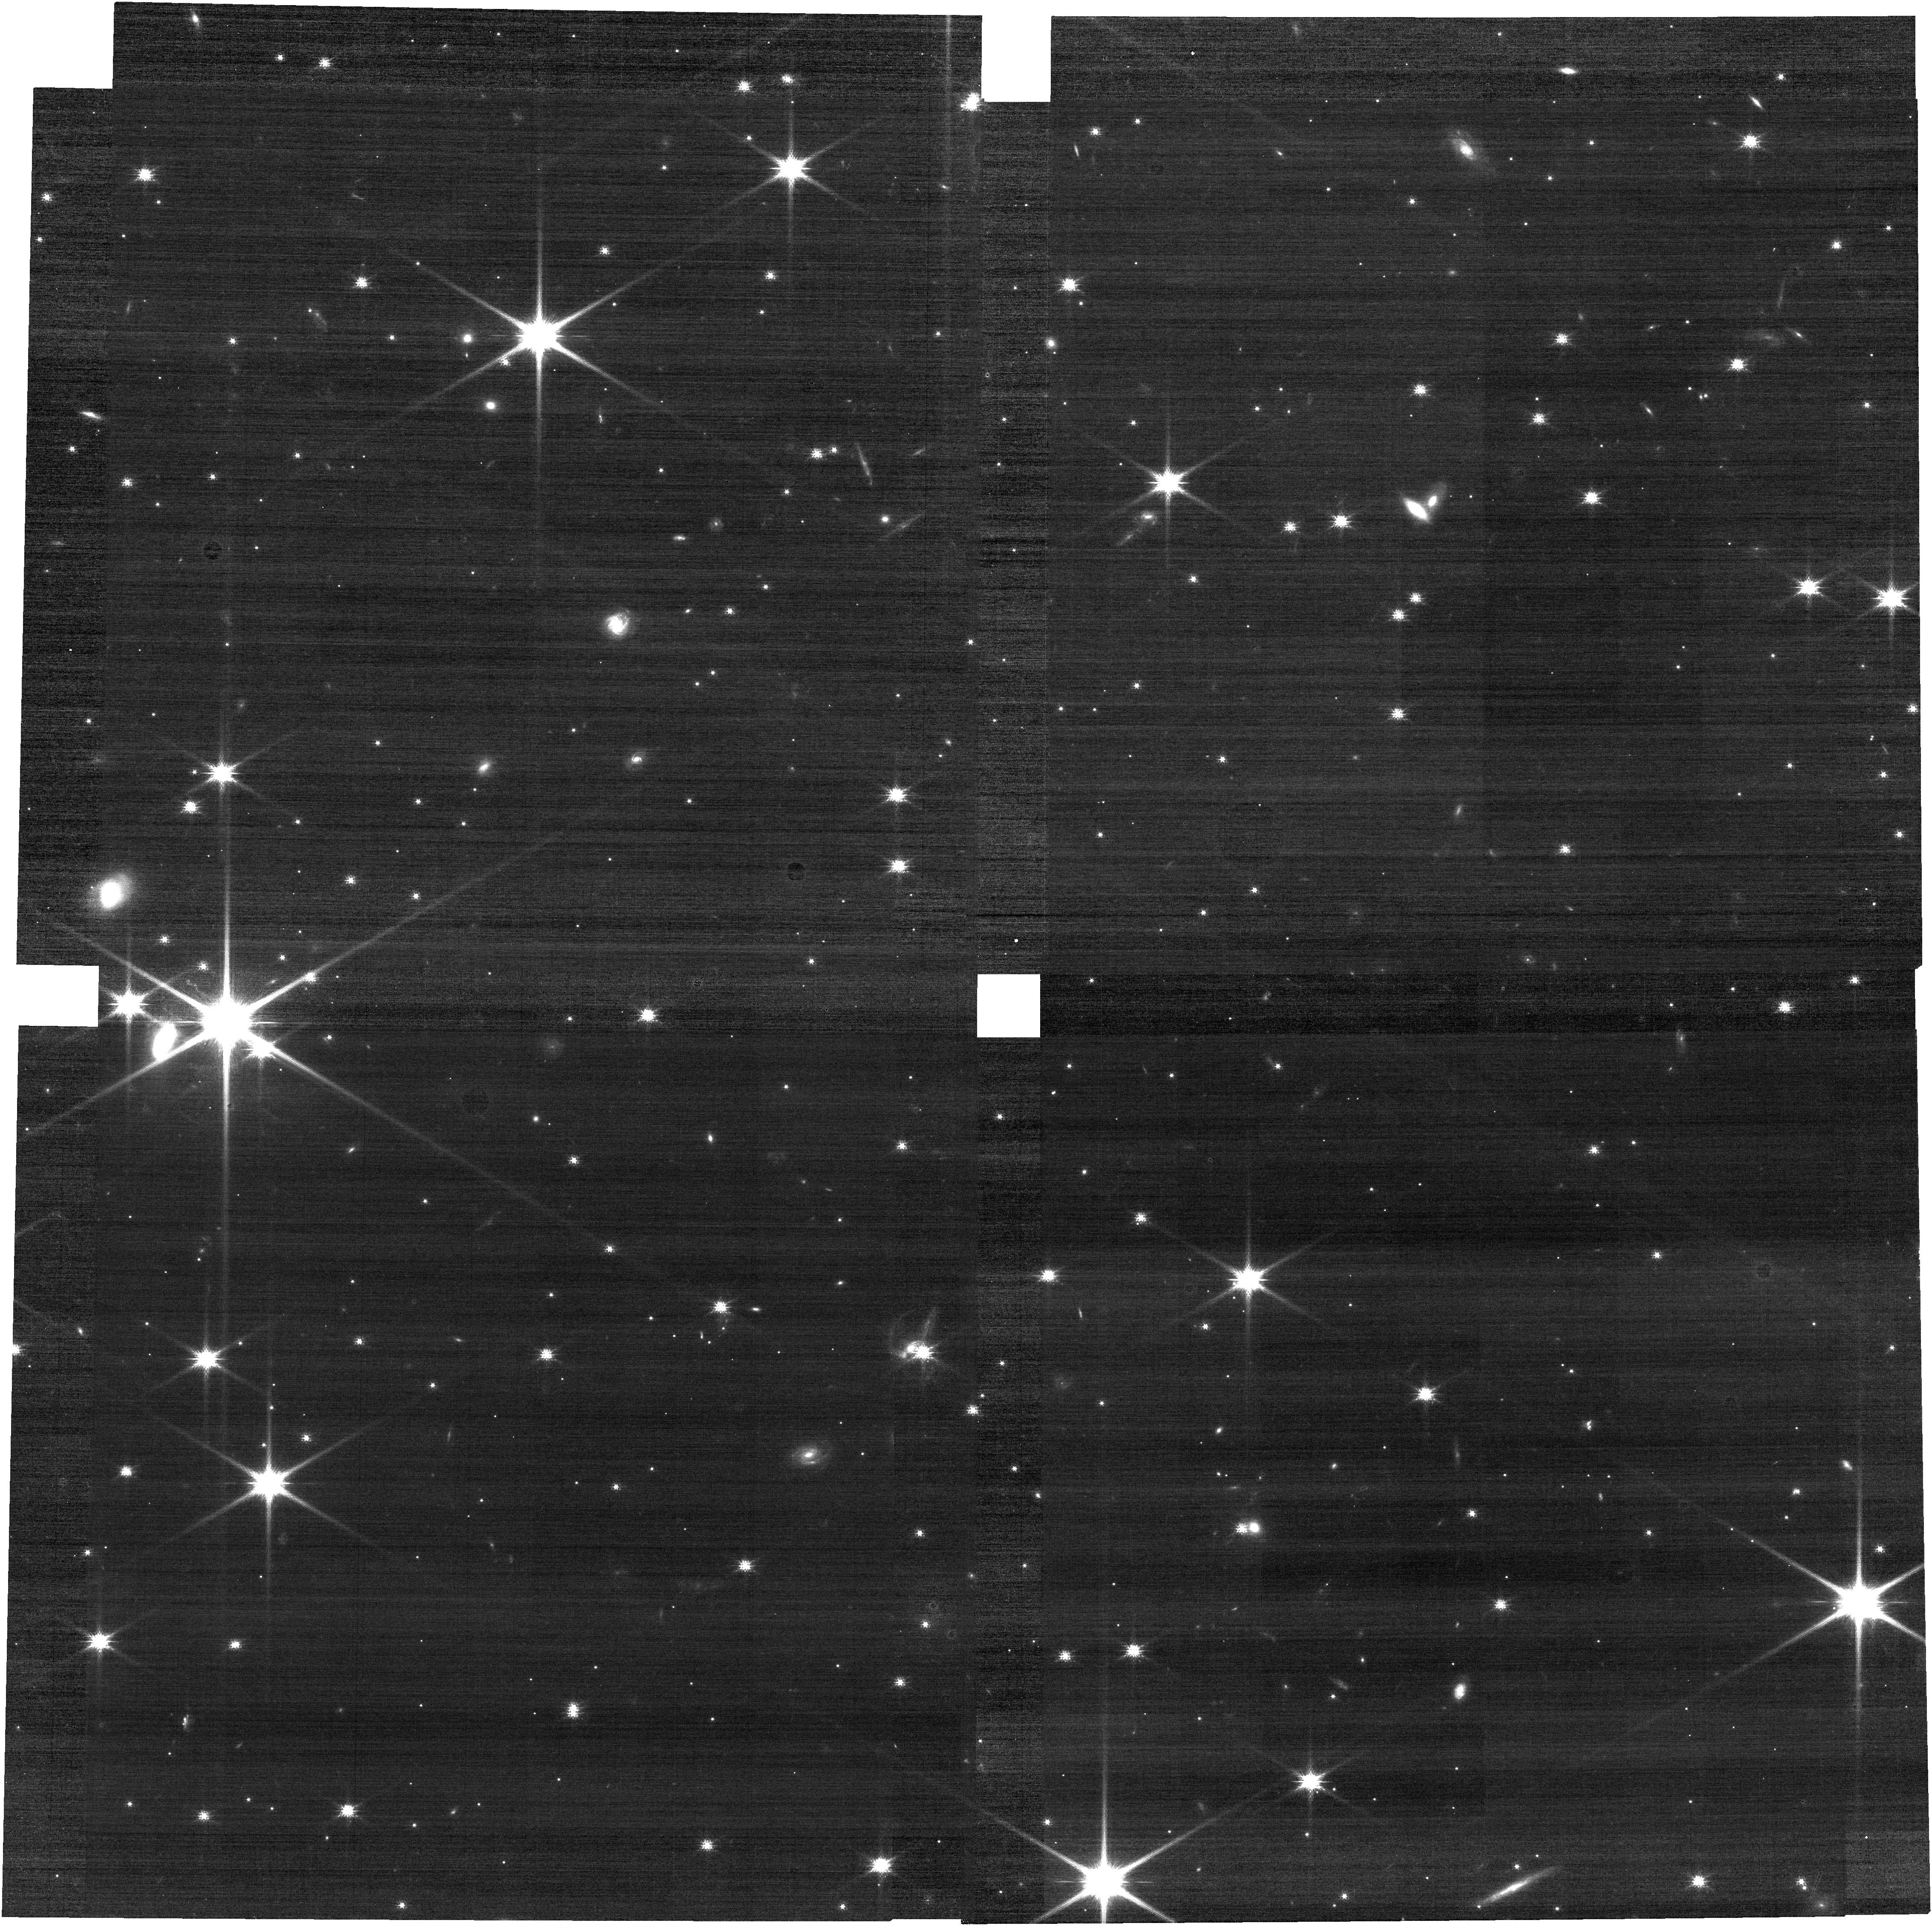
Target: SN-ZWICKY
Instrument: NIRCAM
Filter: F115W
Exposure: 8 min
Observation ID: jw02905-o002_t001_nircam_clear-f115w

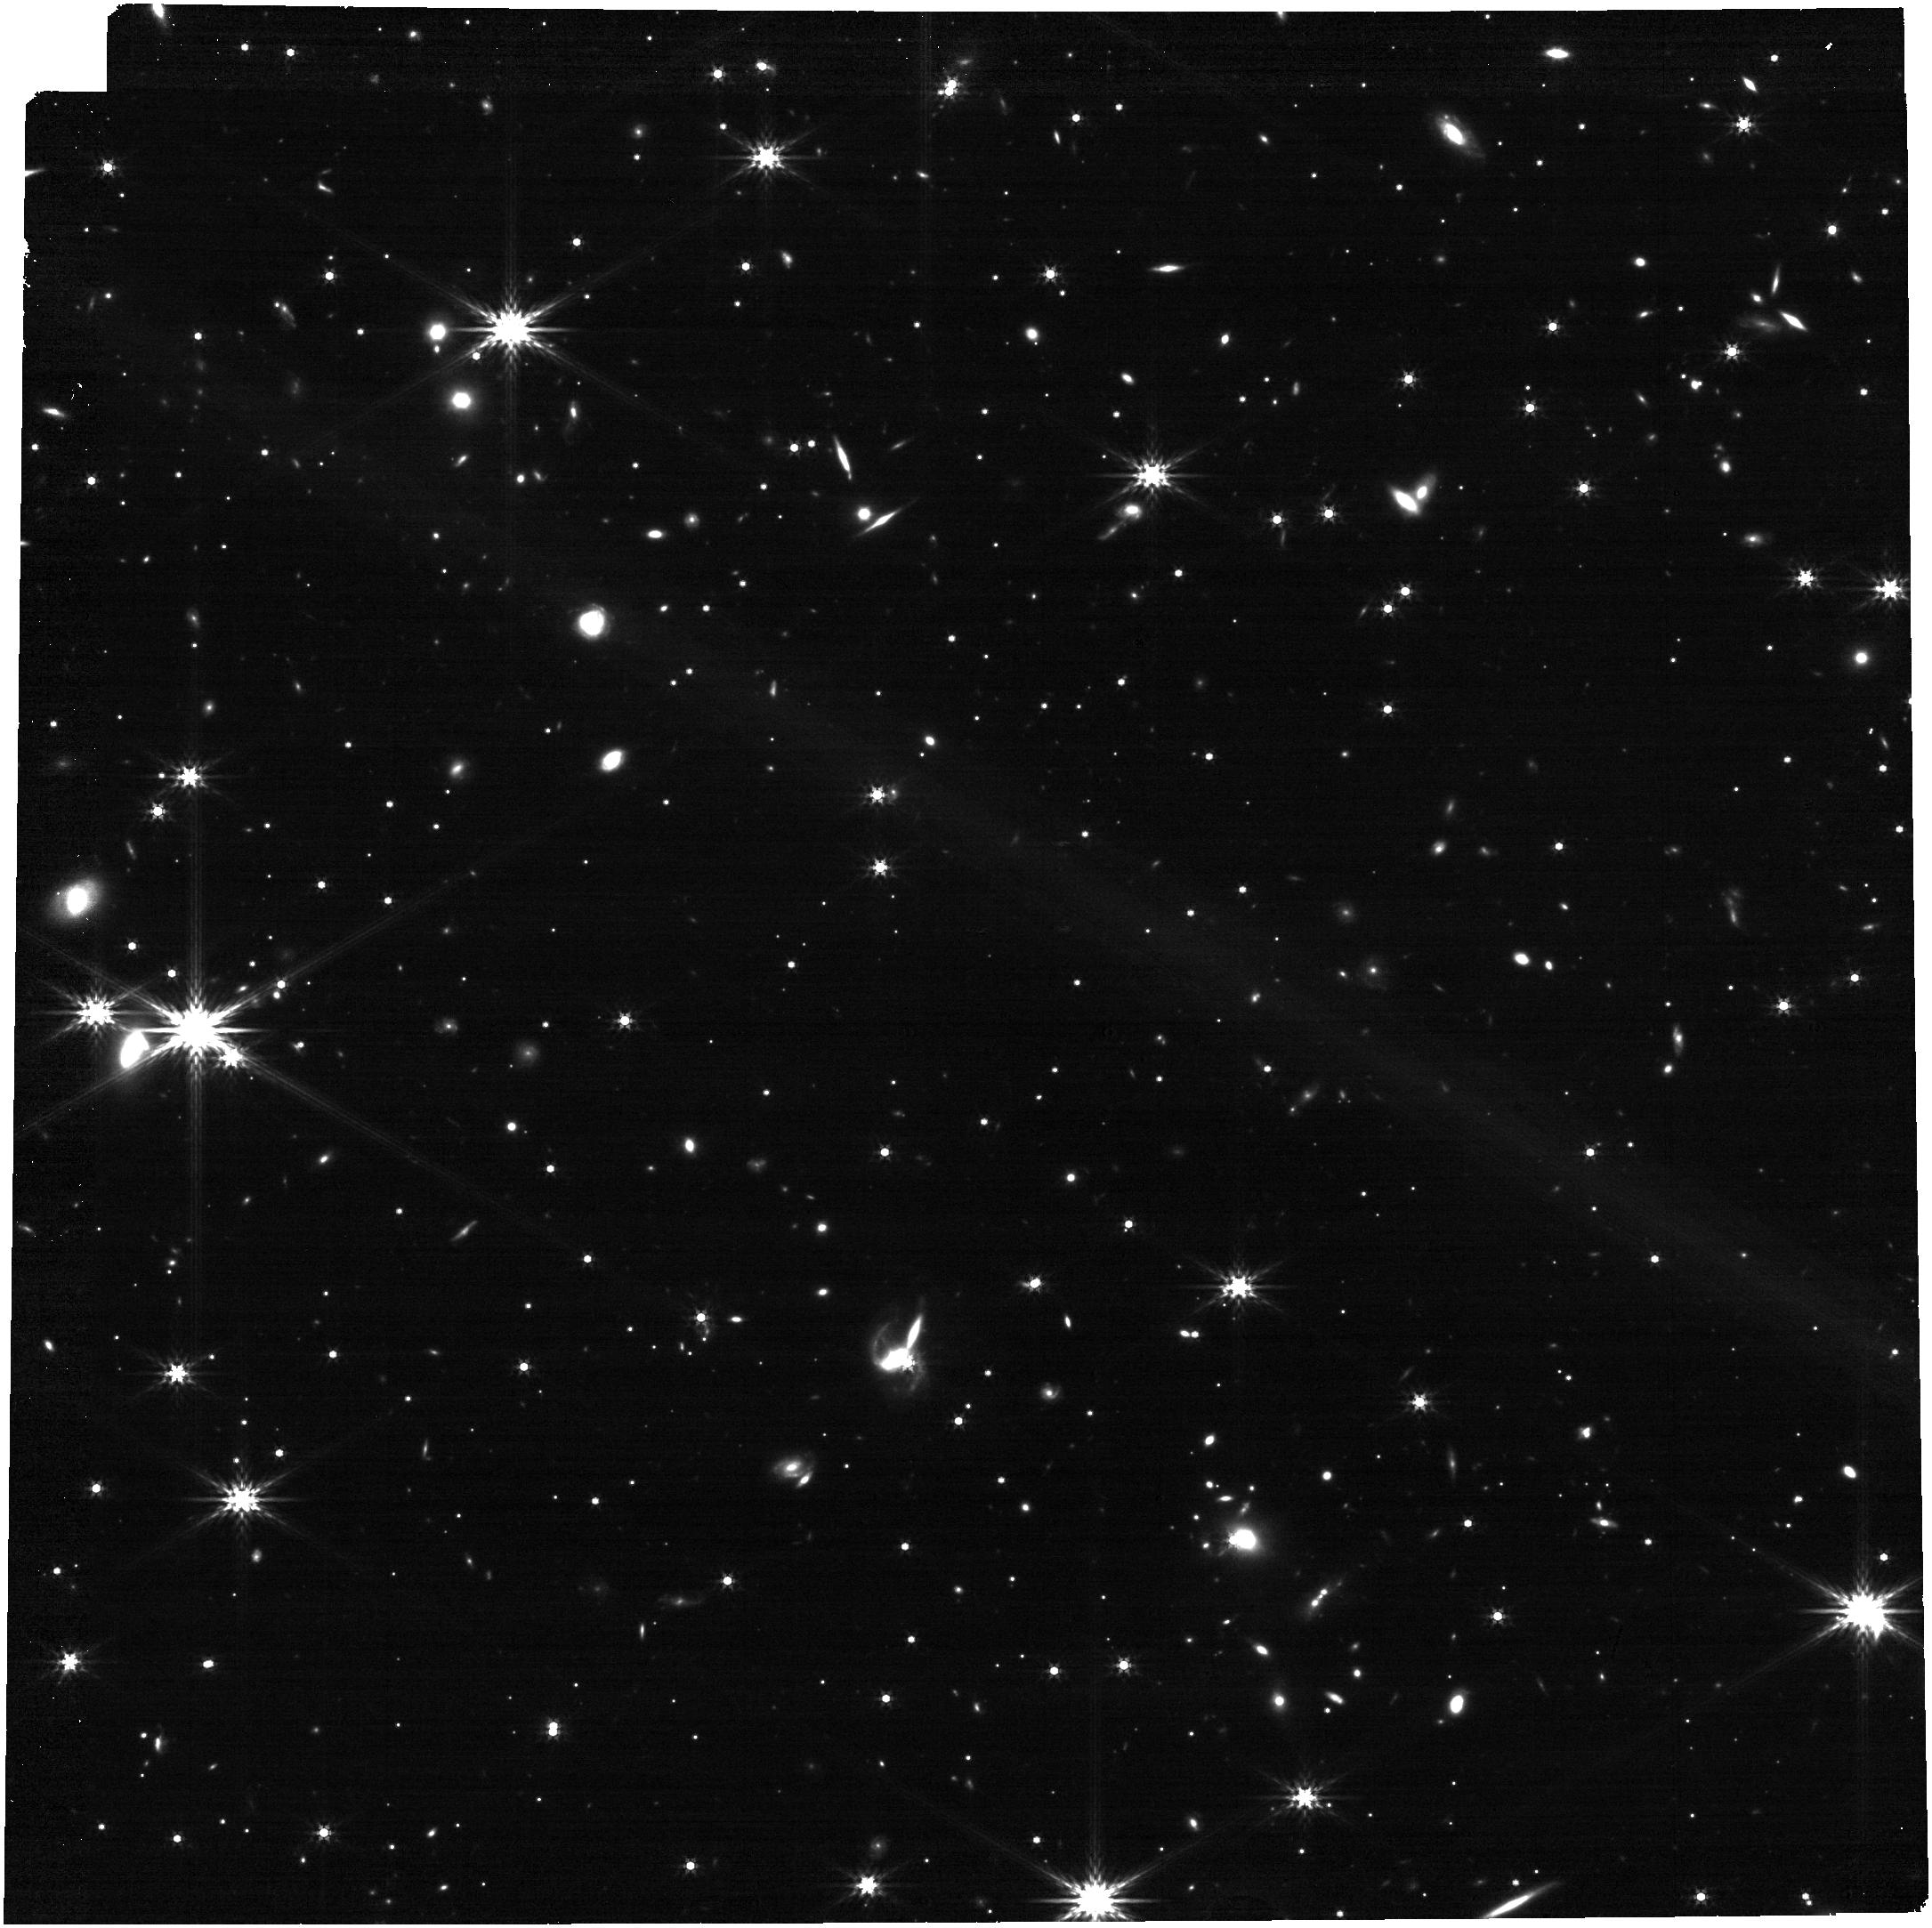
Target: SN-ZWICKY
Instrument: NIRCAM
Filter: F356W
Exposure: 8 min
Observation ID: jw02905-o002_t001_nircam_clear-f356w

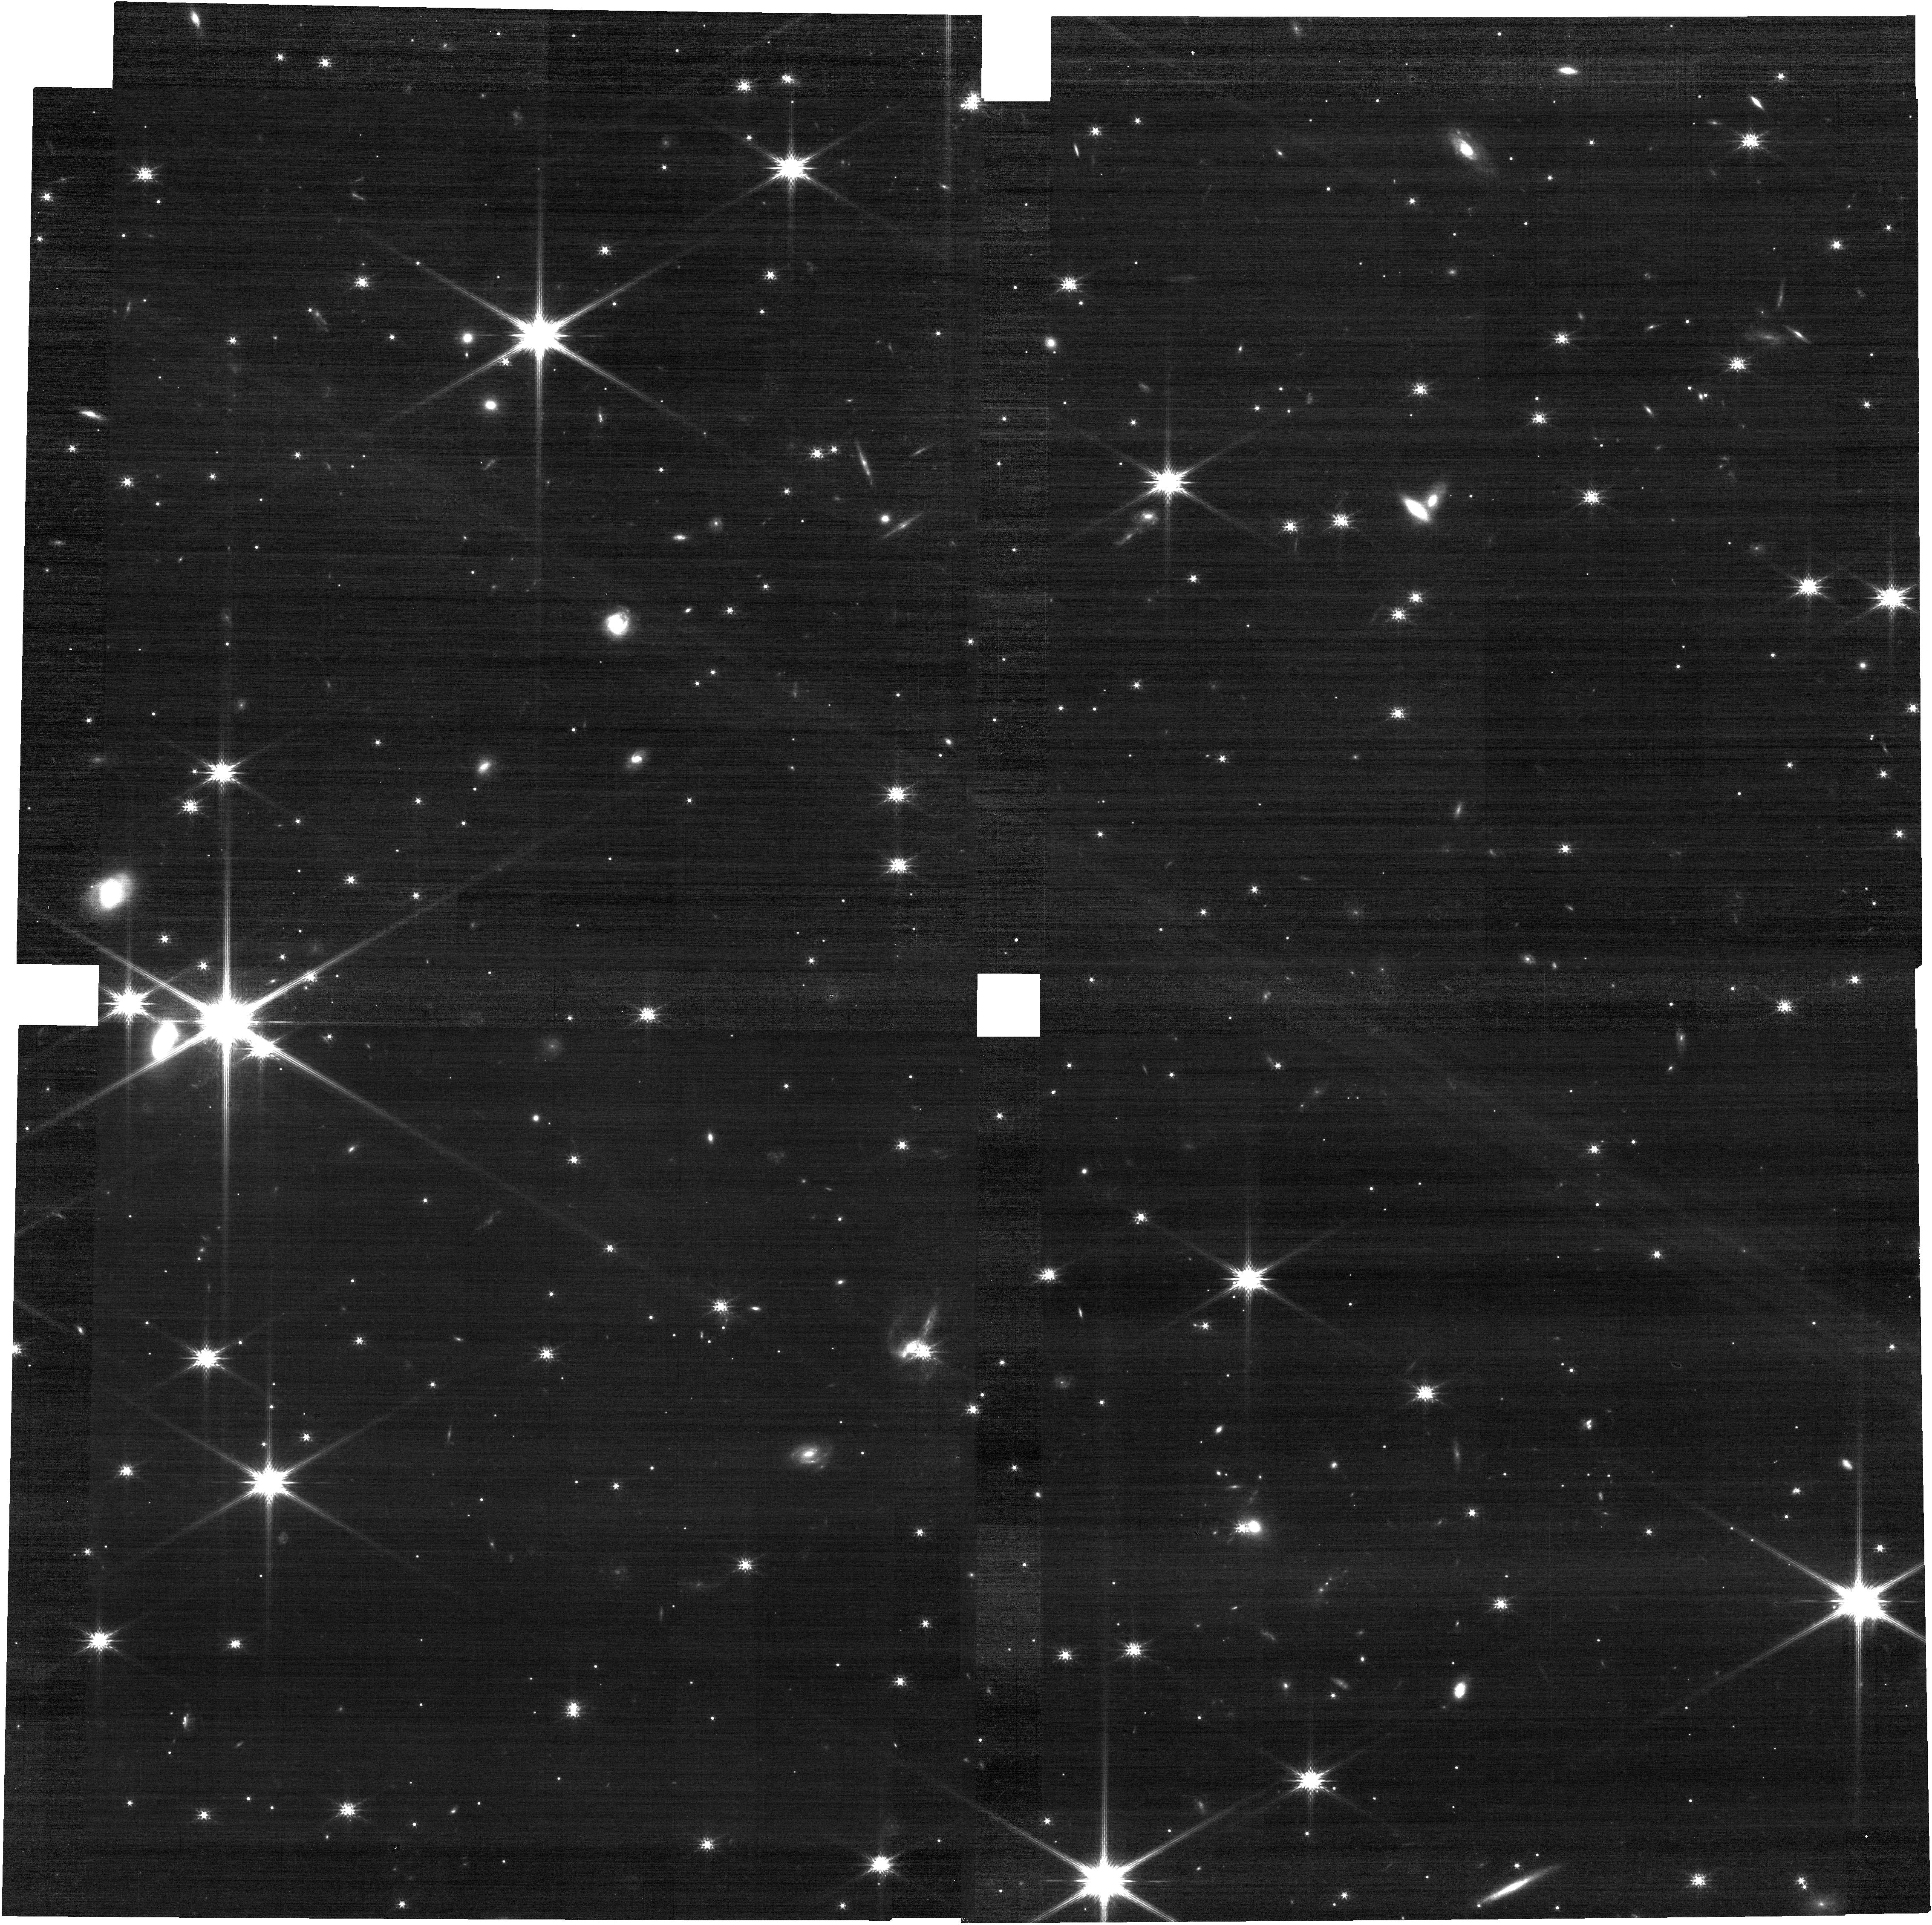
Target: SN-ZWICKY
Instrument: NIRCAM
Filter: F150W
Exposure: 8 min
Observation ID: jw02905-o002_t001_nircam_clear-f150w

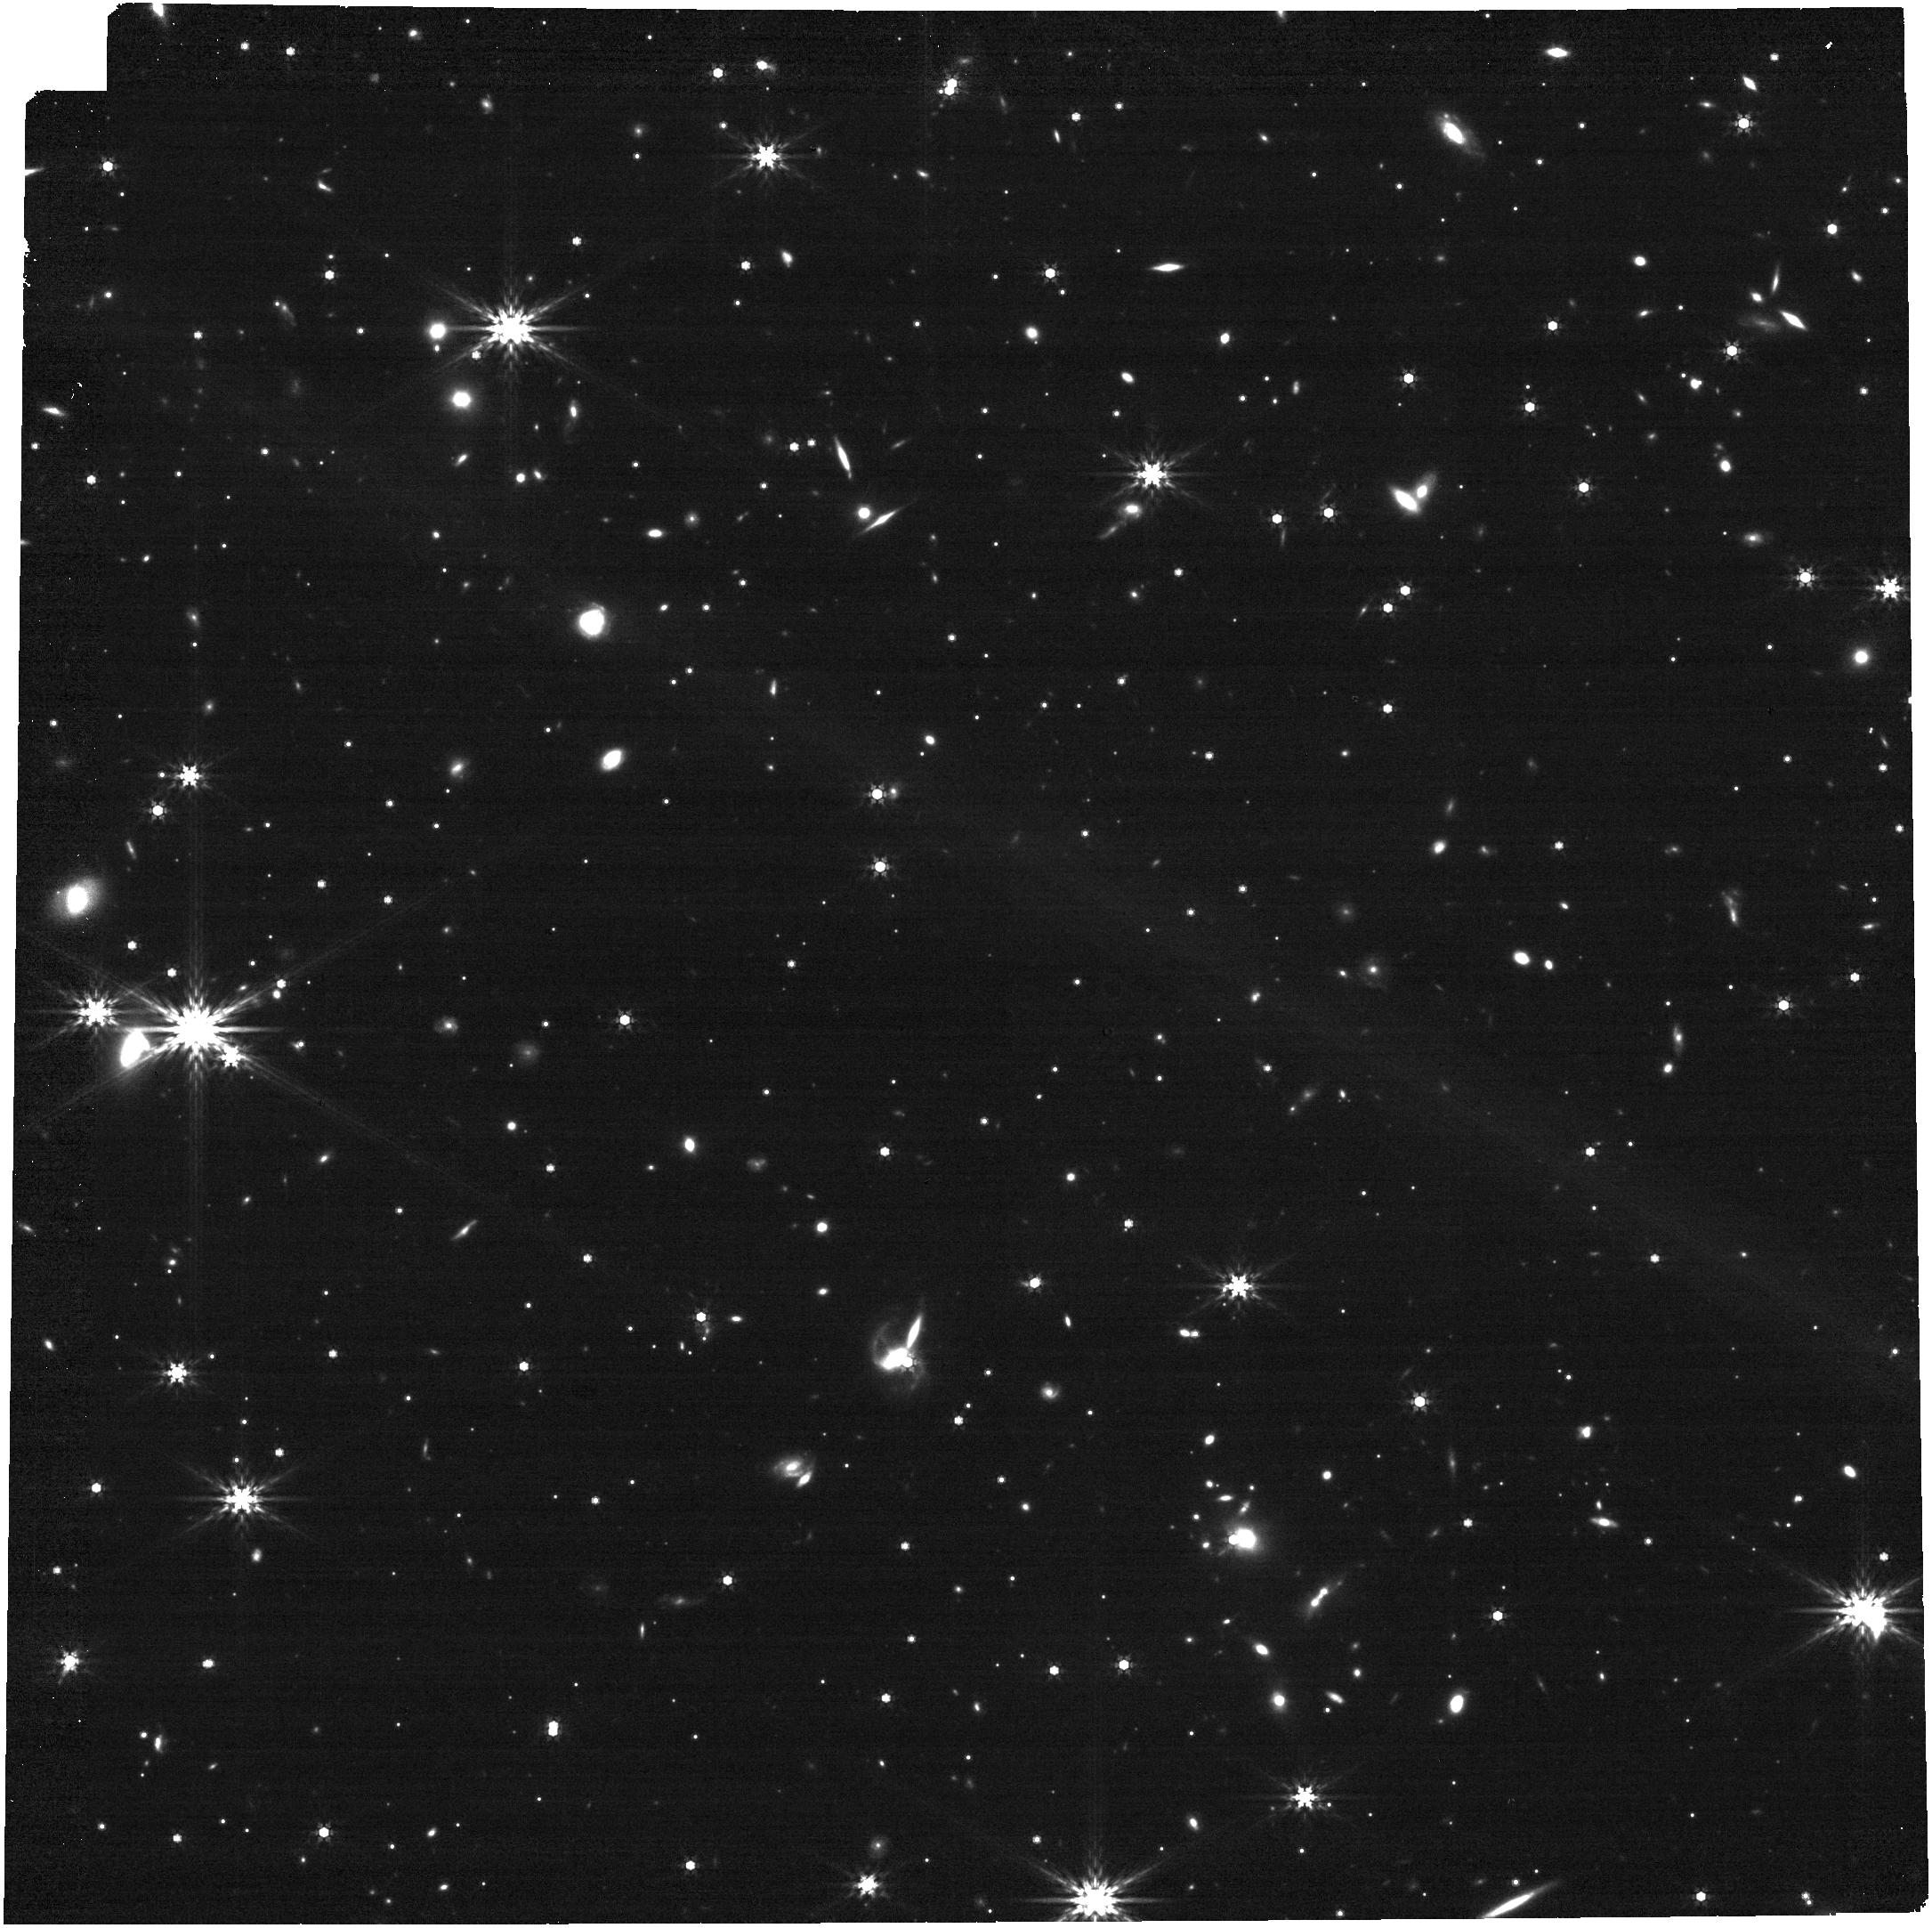
Target: SN-ZWICKY
Instrument: NIRCAM
Filter: F444W
Exposure: 8 min
Observation ID: jw02905-o002_t001_nircam_clear-f444w

First look at high redshift Type Ia supernova cores: Nebular observations of lensed SN Zwicky (PI: Dhawan, Suhail)

Type Ia supernovae (SNe Ia) are excellent distance indicators in cosmology, playing an influential role in understanding dark energy and origin of the Hubble tension. They are pivotal endpoints of stellar evolution and the nature of their progenitors is an important open question. SNe Ia cosmology, especially at high-redshift, is limited by systematic uncertainties, a key source is the evolution of SNe Ia properties with redshift. This proposal presents an unprecedented route to test for redshift evolution. We request the first nebular phase observation of a high-redshift SN Ia; SN Zwicky with a lookback time of 4 Gyr. SN Zwicky is the first strongly lensed SNIa in six years, presenting a rare opportunity for such observations. The mass ratios from the NIRSpec spectrum, will shed light on whether the SN originated from a Chandrasekhar mass or sub-Chandra progenitor. Comparing this with the sizable literature sample of nebular phase observations of local universe SNe Ia, we can determine whether there are evolution effects in the SN Ia properties with redshift, which will critically impact our ability for precision cosmology in the near future. With a small JWST time investment we can break new ground in understanding high-z SNe Ia.